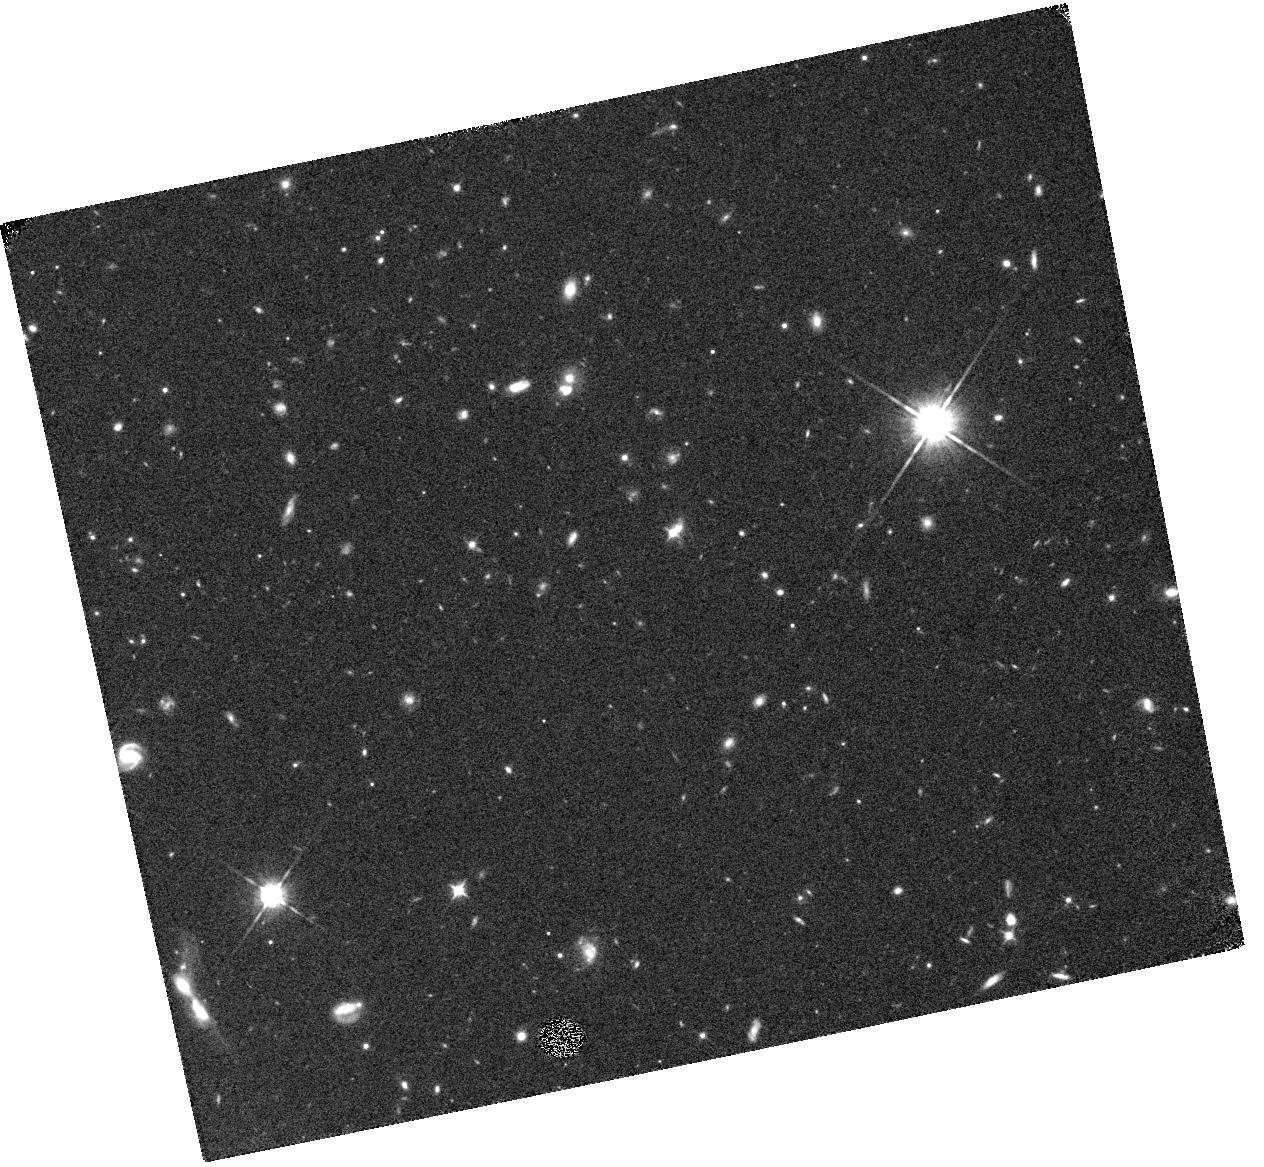
Target: SDSSJ160253.9+422824. Instrument: WFC3/IR. Filter: F105W. Exposure: 20 min. Observation ID: hst_13356_02_wfc3_ir_f105w_icbg02

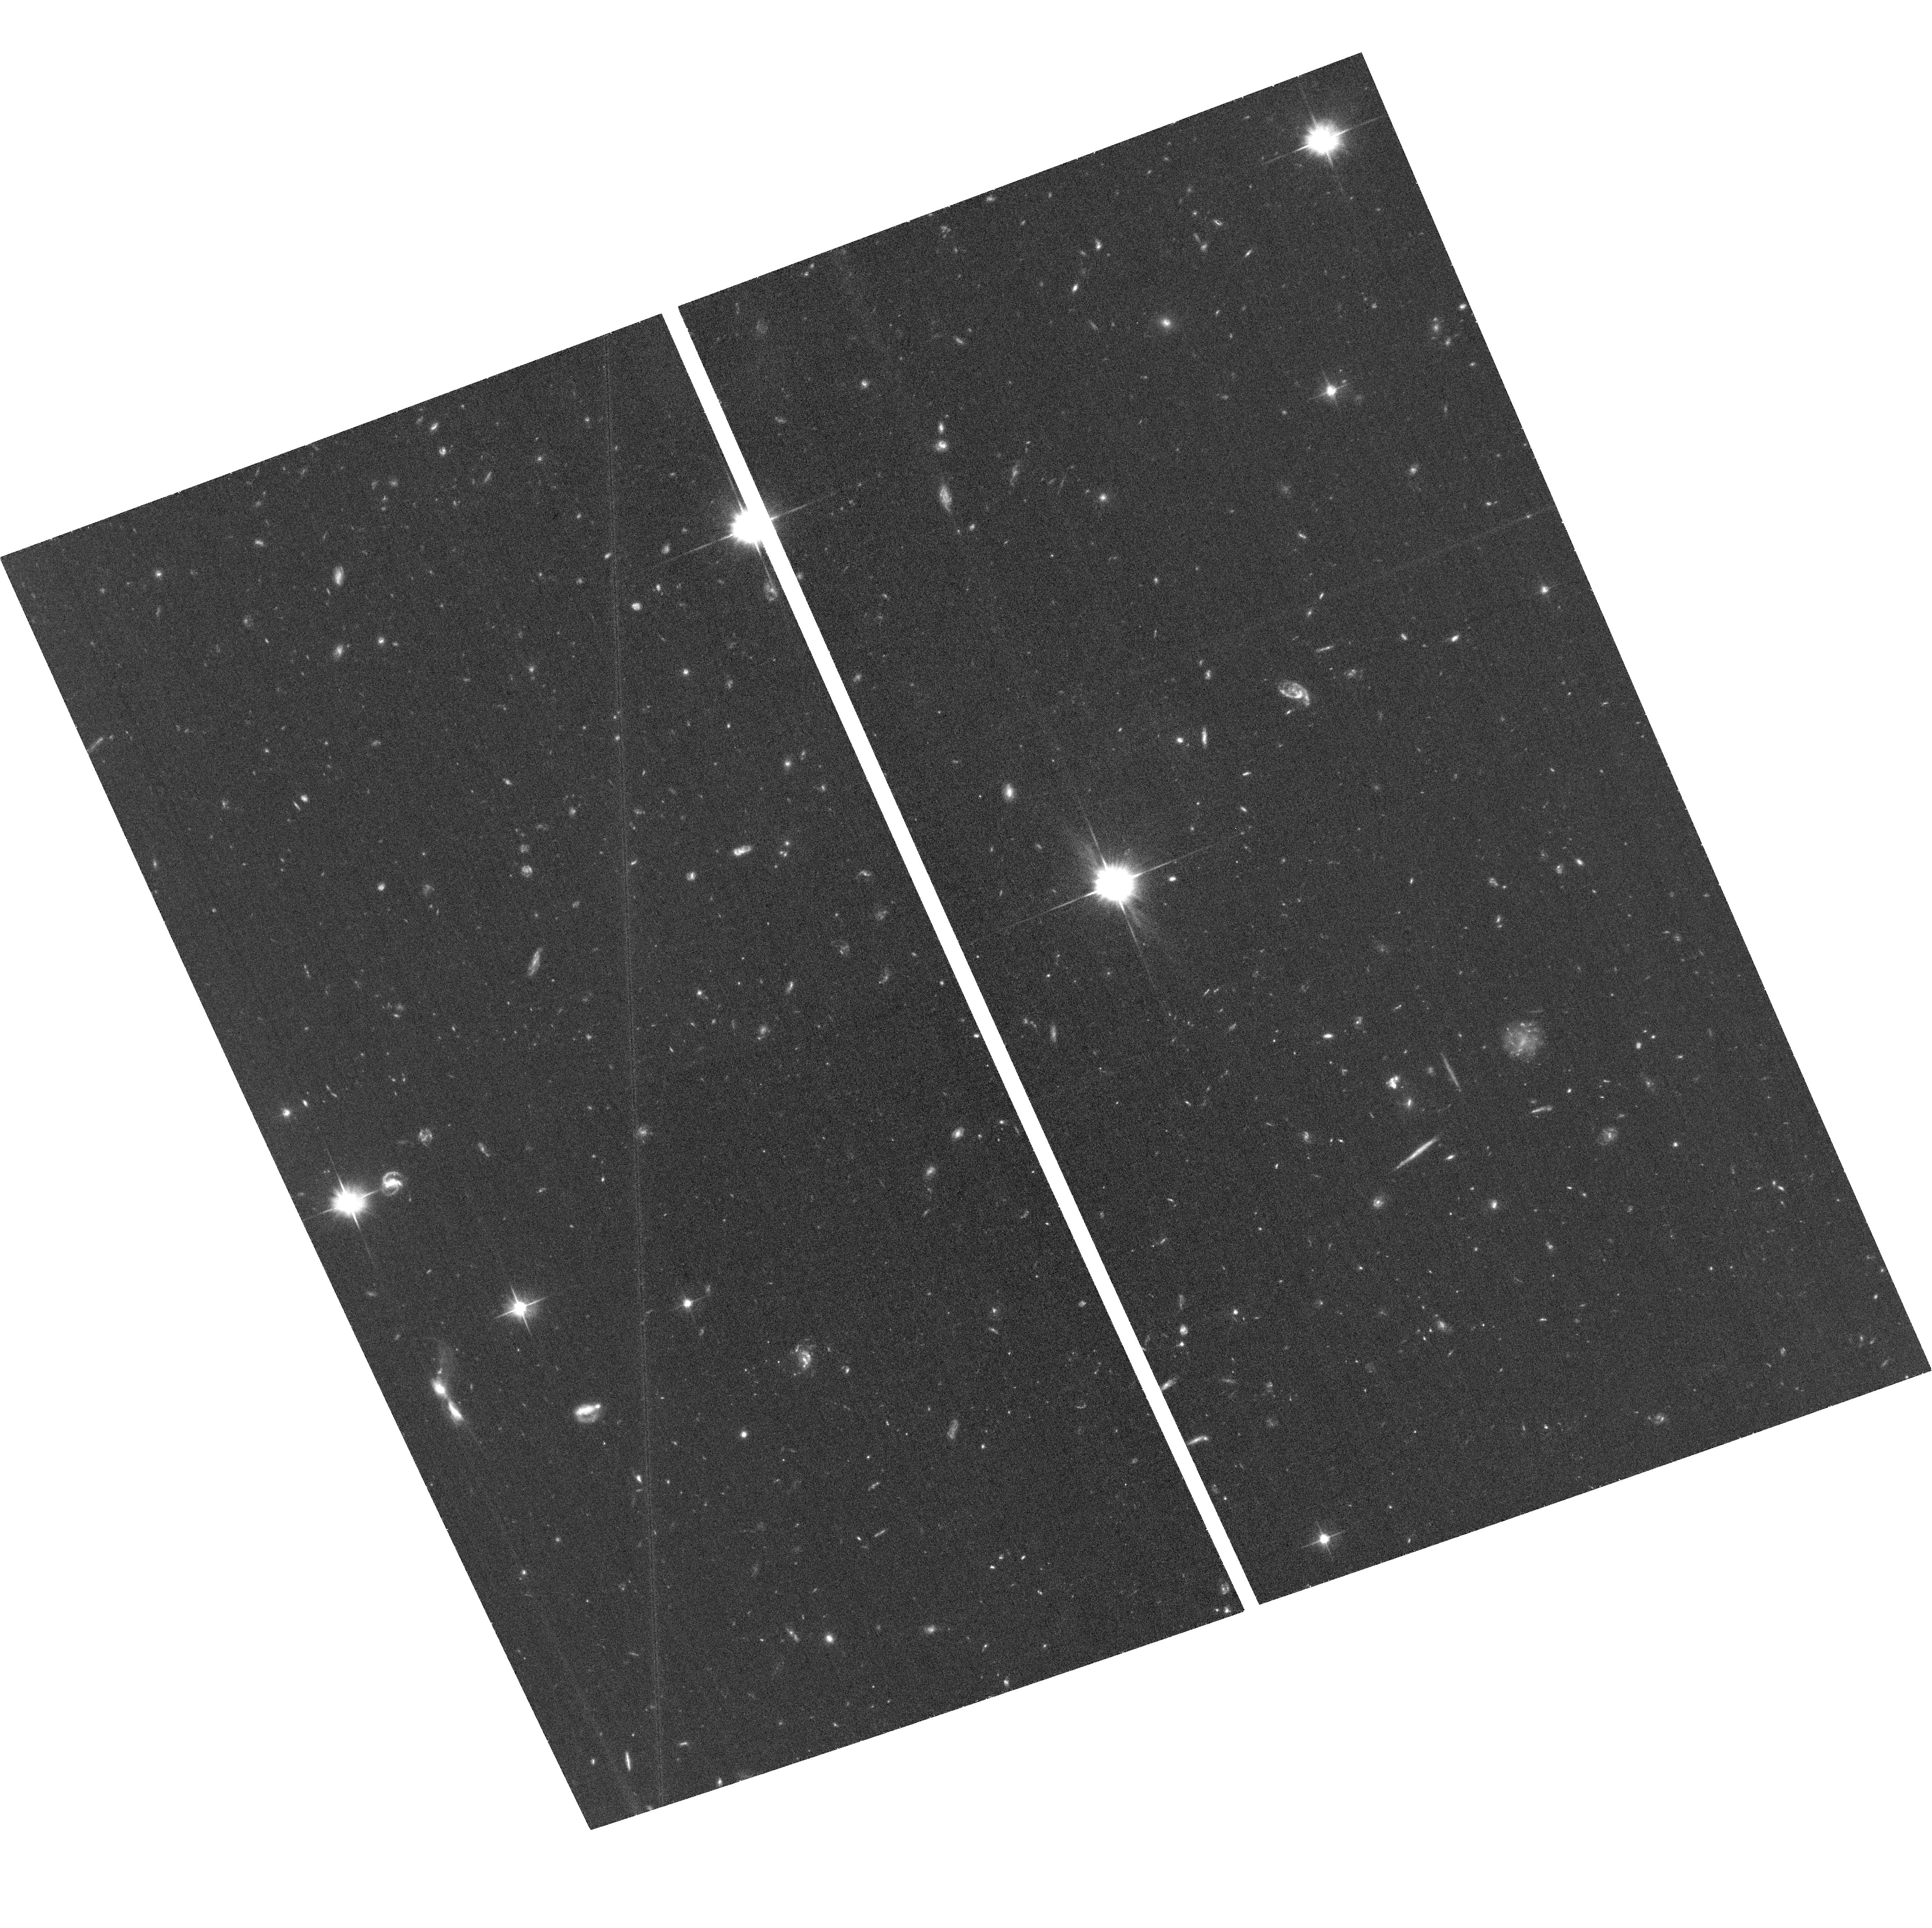
Target: SDSSJ160253.9+422824. Instrument: ACS/WFC. Filter: F606W. Exposure: 38 min. Observation ID: hst_13356_01_acs_wfc_f606w_jcbg01

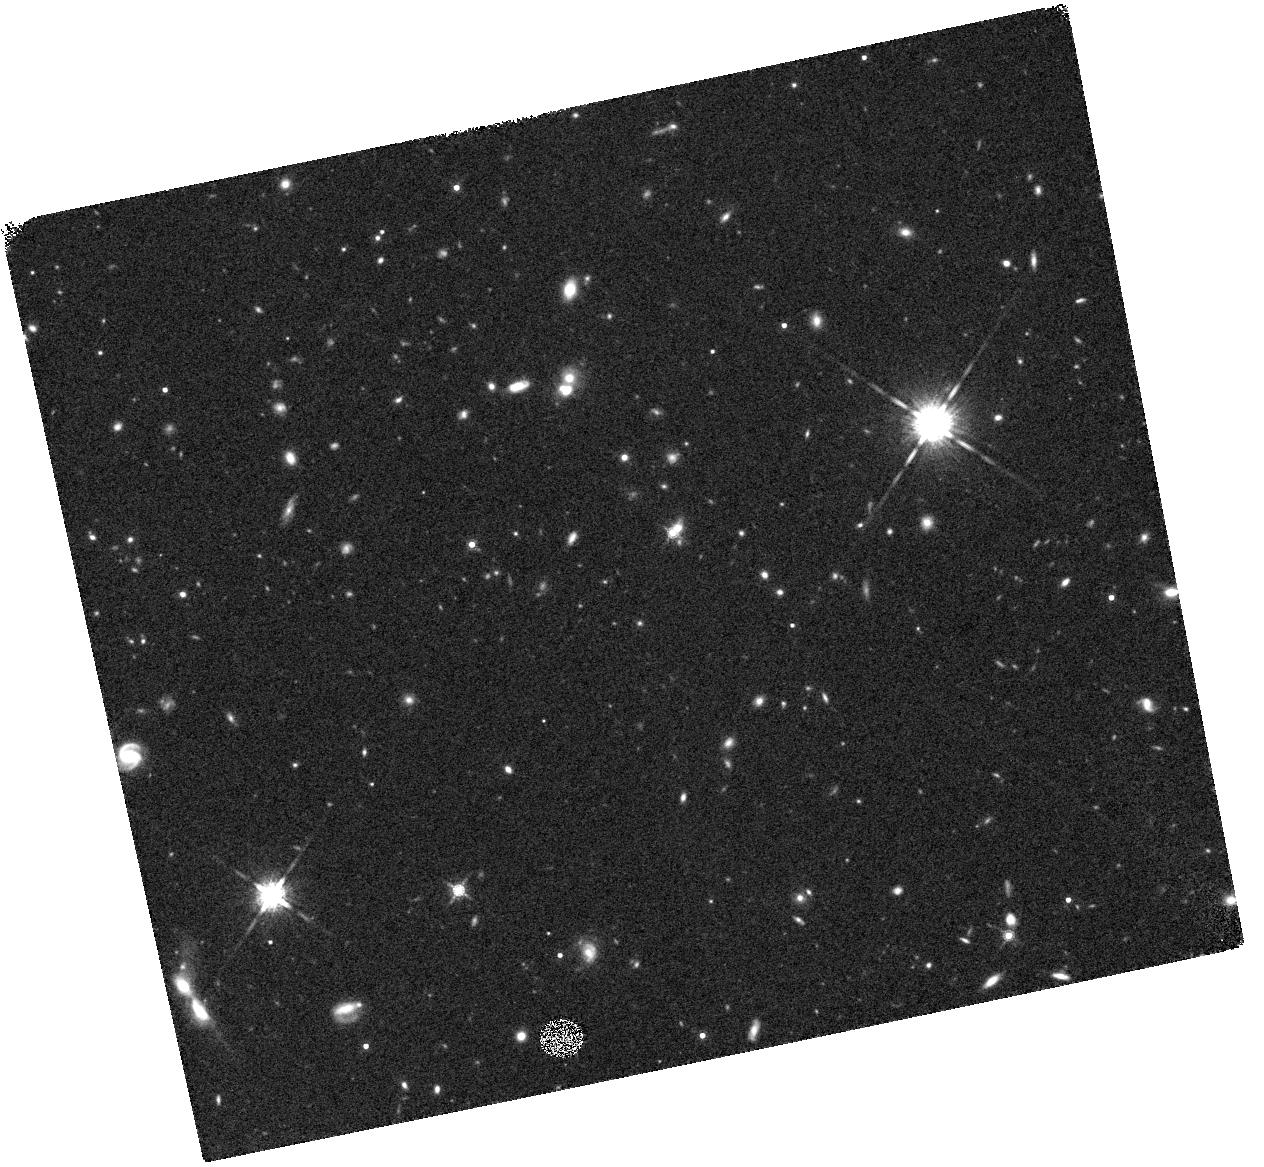
Target: SDSSJ160253.9+422824. Instrument: WFC3/IR. Filter: F160W. Exposure: 20 min. Observation ID: hst_13356_02_wfc3_ir_f160w_icbg02

A Candidate Gravitationally Lensed Quasar at z=6.09 (PI: McGreer, Ian)

We have obtained WFC3/IR images of nearly half of the known quasars at z~6 through a Cycle 18 SNAP program. During the latter part of the Cycle we identified a candidate gravitationally lensed quasar, SDSSJ1602+4228, at z=6.09. The short duration SNAP exposure shows that the central arcsecond is resolved into multiple emission features, which we interpret as two lensed images of the z=6 quasar and the lens galaxy. However, from the single band image the nature of the components is inconclusive. We propose a brief (two orbit) follow-up program that will include imaging in three bands: WFC3/IR Y and H, and ACS/WFC R-band. The combination of infrared and optical imaging will allow us to use color information to isolate the quasar images, lens galaxy, or any contaminating foreground objects. The confirmation of even one lensed quasar among the SNAP sample has strong implications for the shape of the quasar luminosity function at z=6, with further implications for expected source counts at higher redshift, as well as models for black hole growth in the early Universe.